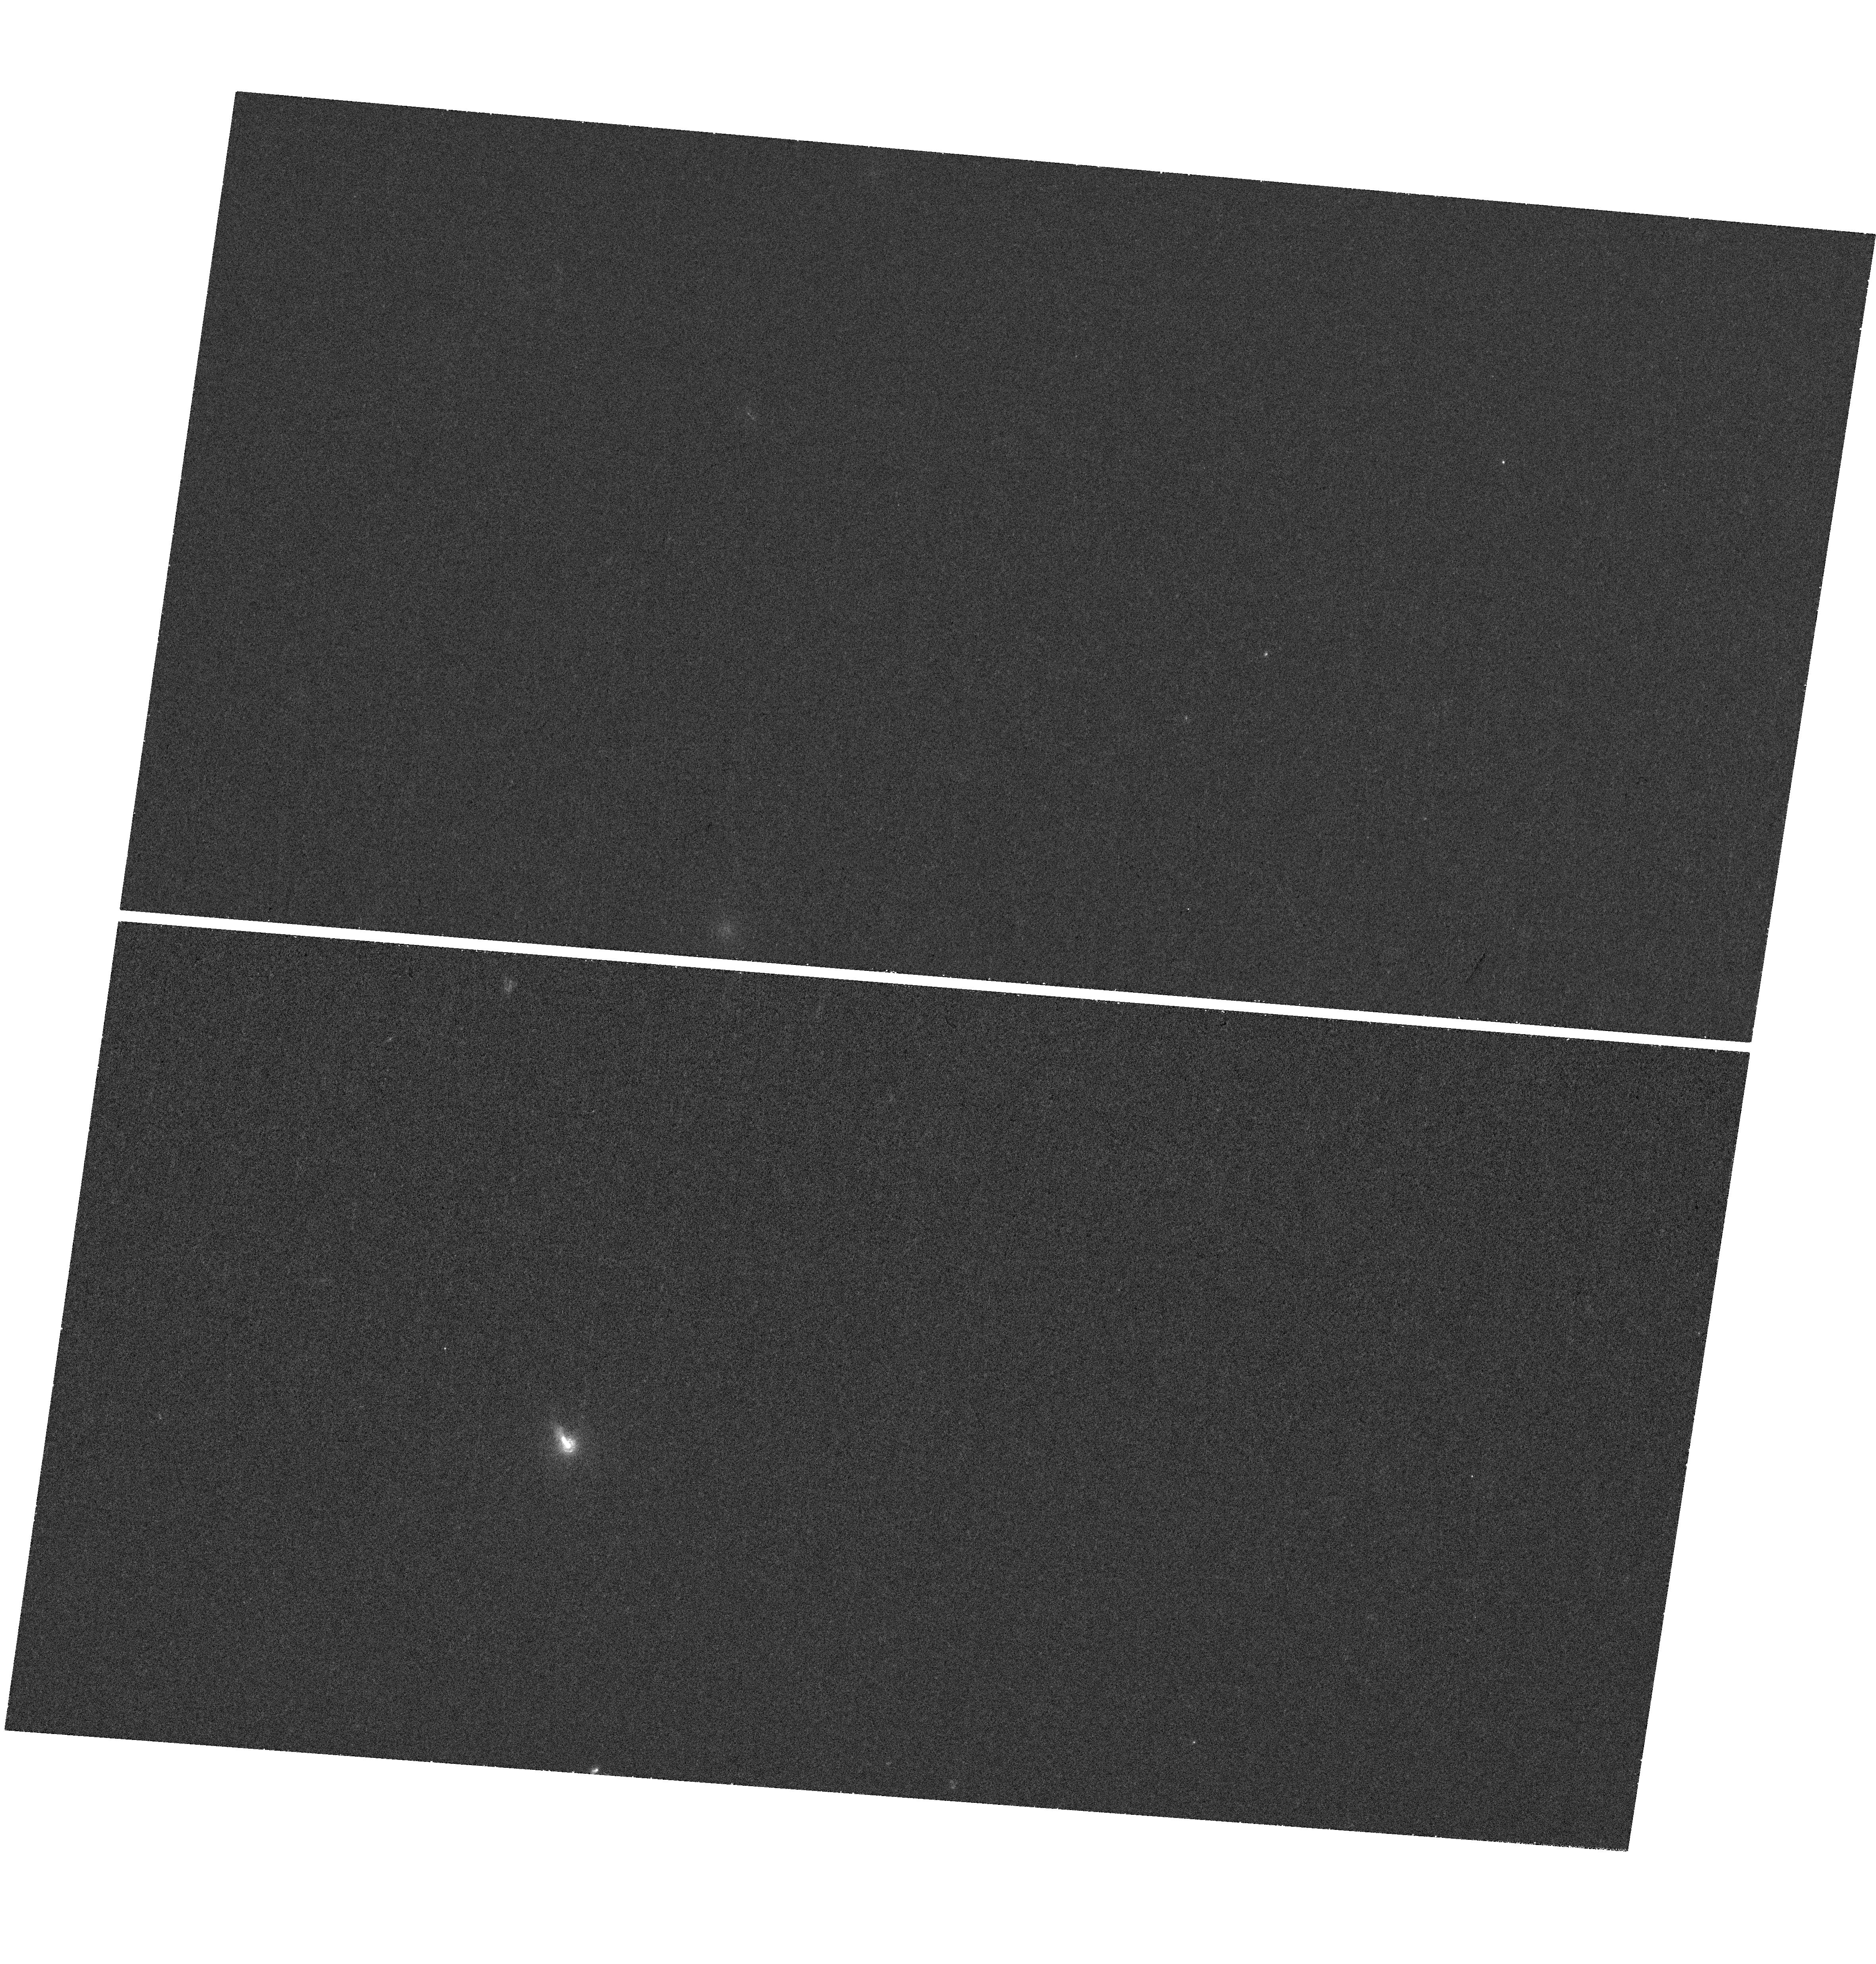
Target: 3C264. Instrument: WFC3/UVIS. Filter: F225W. Exposure: 43 min. Observation ID: hst_14159_01_wfc3_uvis_f225w_icw601

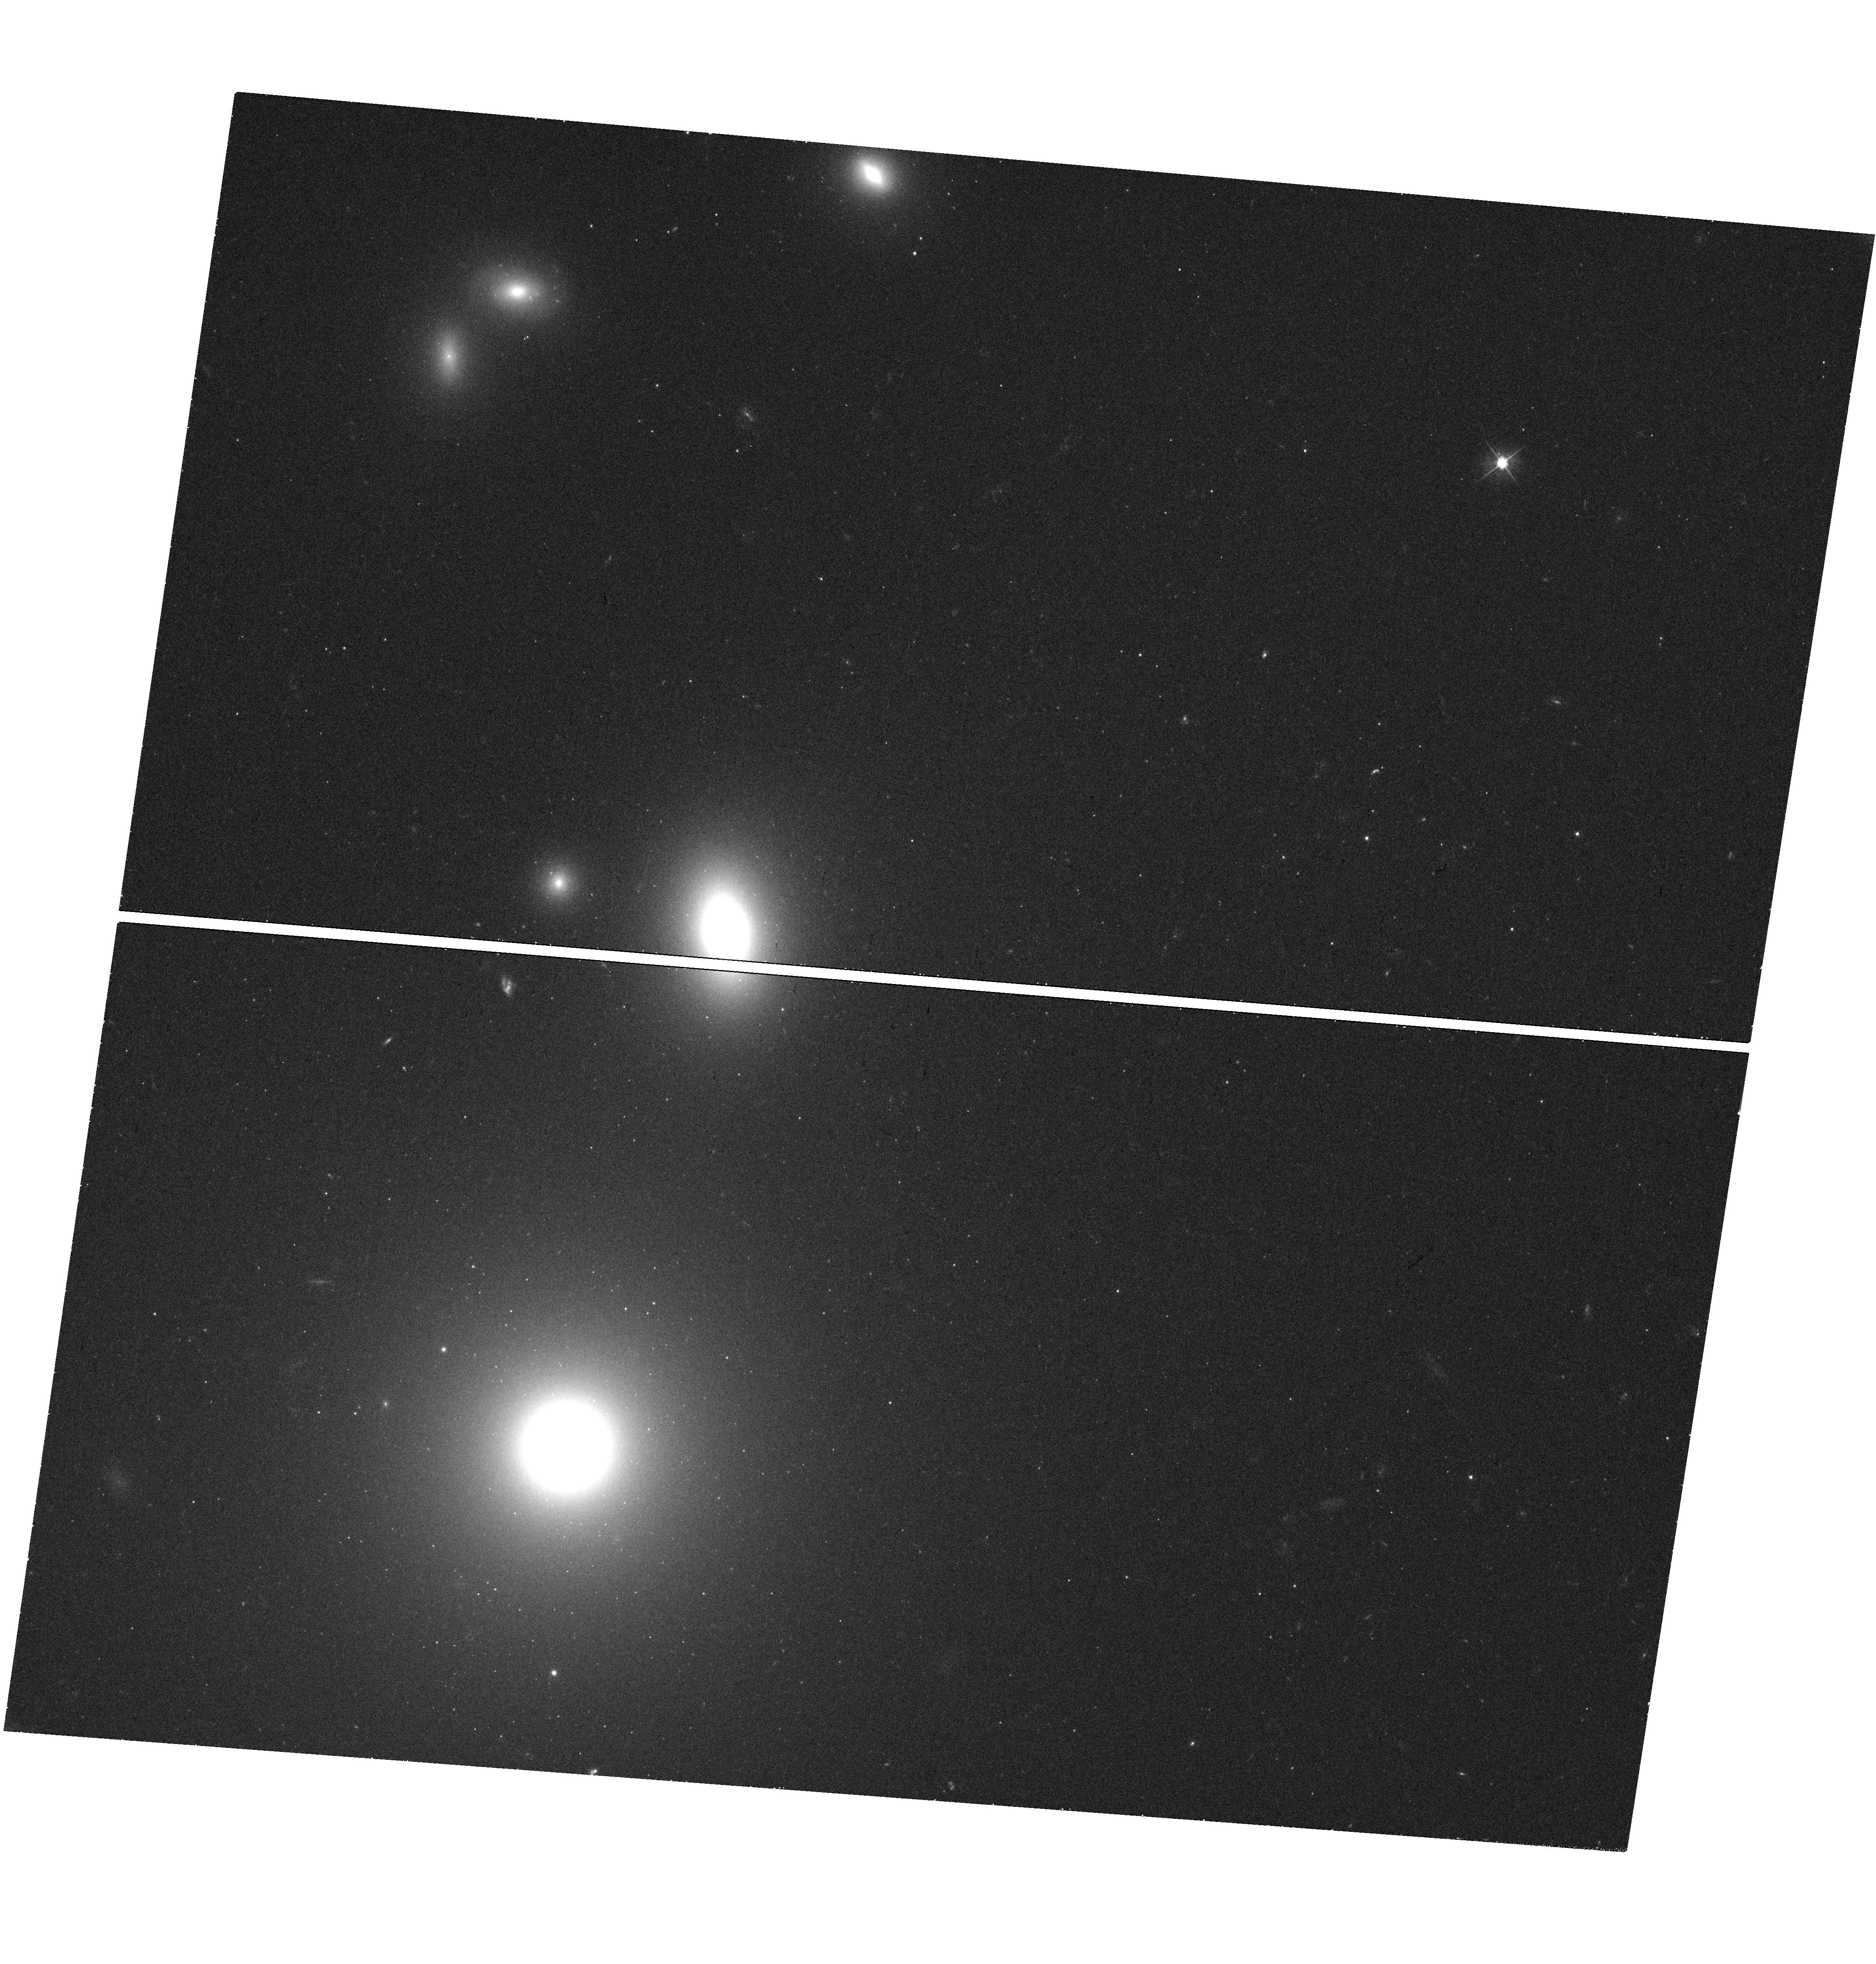
Target: 3C264. Instrument: WFC3/UVIS. Filter: F475W. Exposure: 18 min. Observation ID: hst_14159_01_wfc3_uvis_f475w_icw601

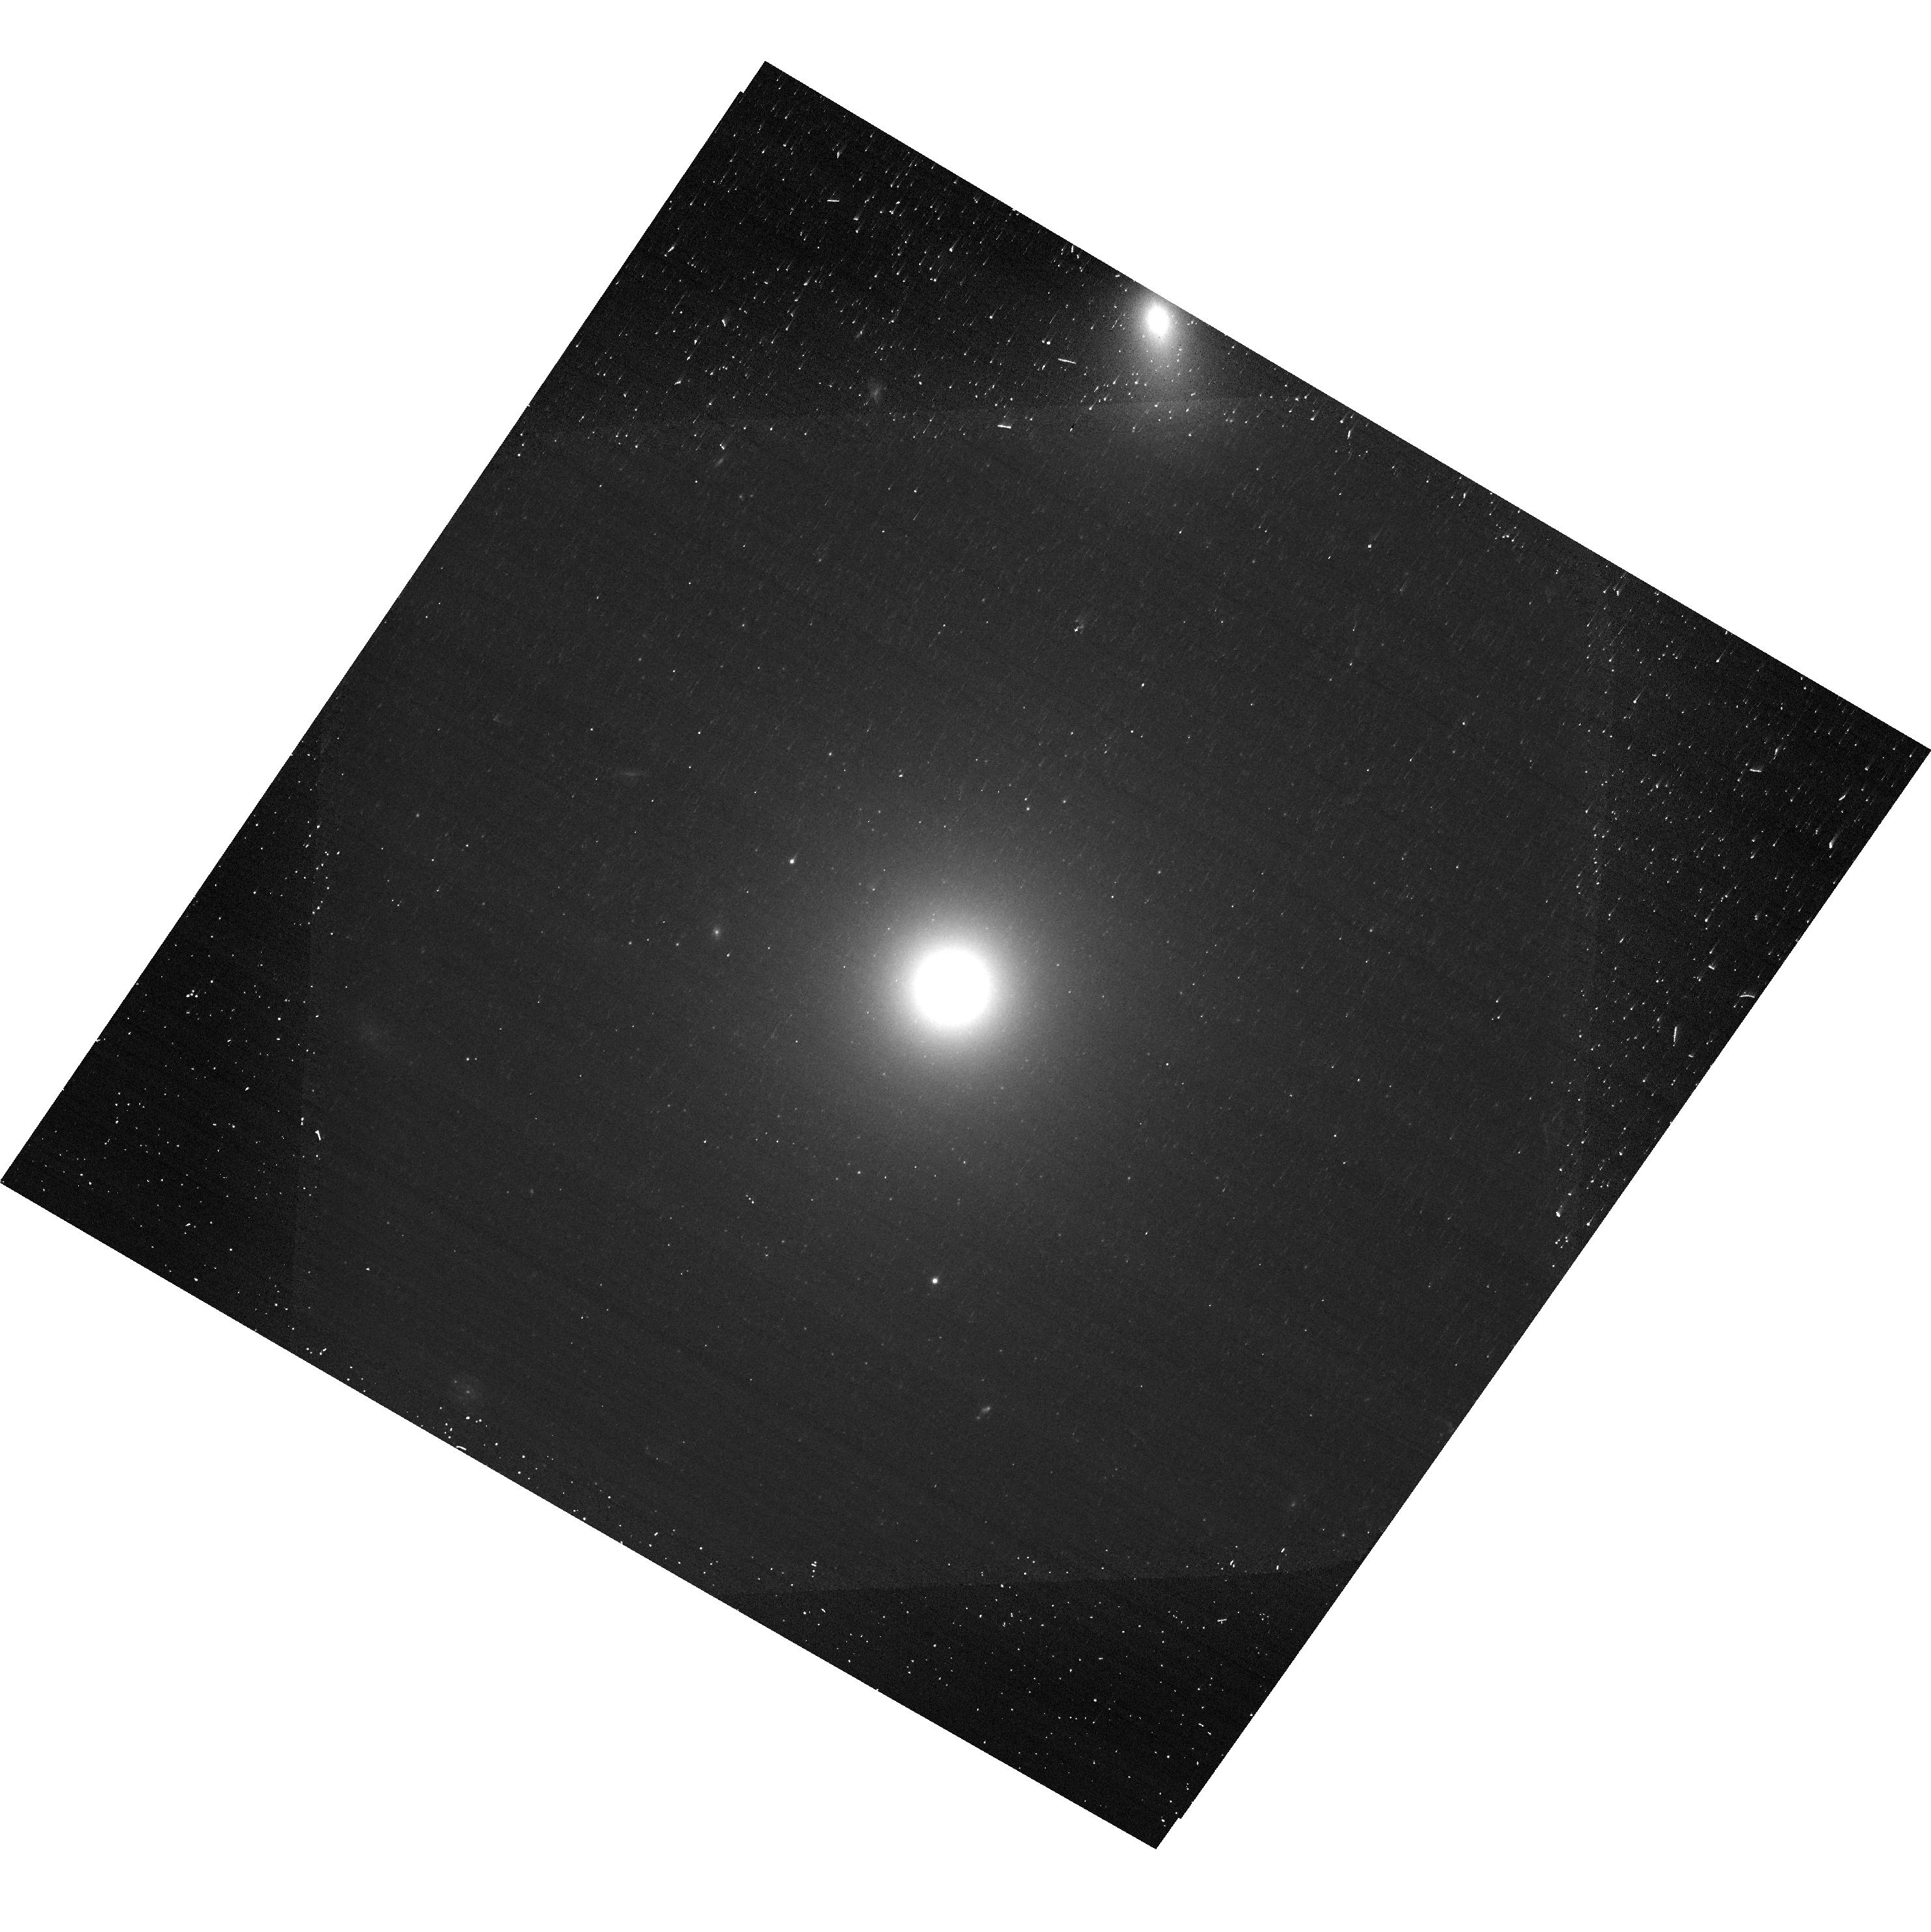
Target: 3C264. Instrument: ACS/WFC. Filter: F606W. Exposure: 8 min. Observation ID: hst_14159_02_acs_wfc_f606w-pol120v_jcw602

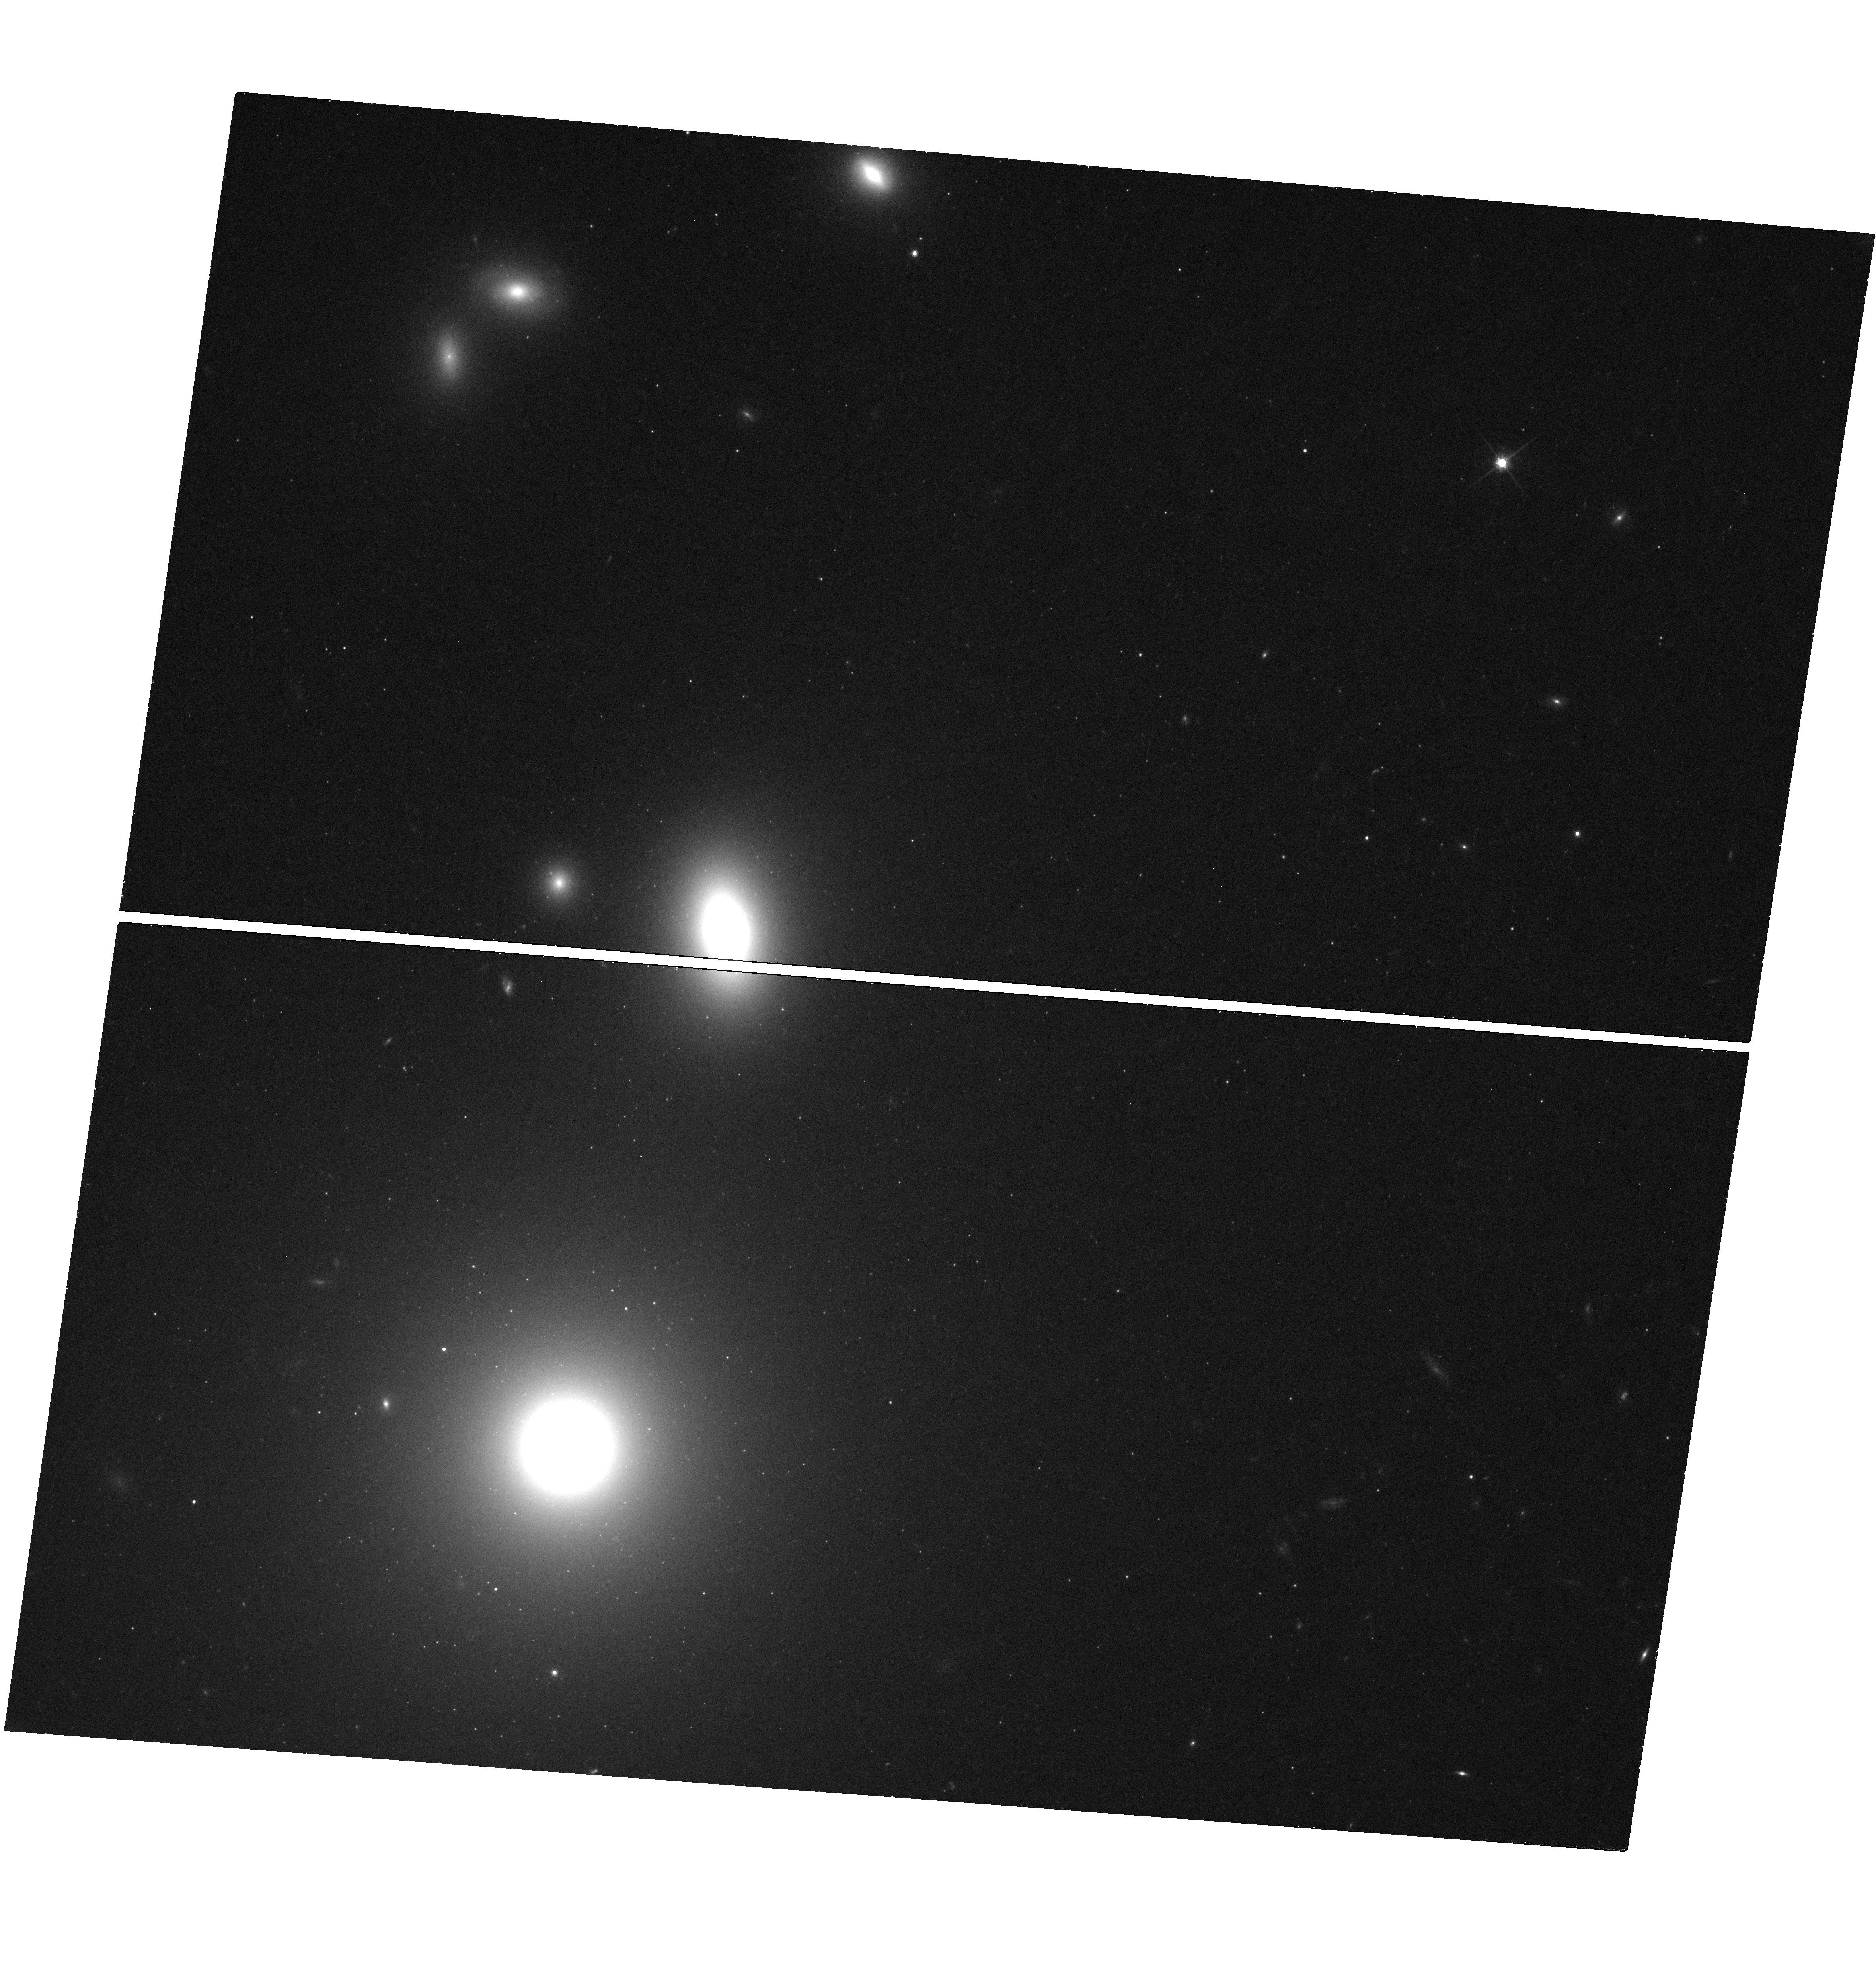
Target: 3C264. Instrument: WFC3/UVIS. Filter: F814W. Exposure: 18 min. Observation ID: hst_14159_01_wfc3_uvis_f814w_icw601

Monitoring an Internal Shock Collision in Action in 3C 264 (PI: Meyer, Eileen T)

3C264 is a nearby radio galaxy with a prominent optical jet. Recent HST observations (May 2014) have revealed not only the fastest-ever superluminal speed (on kpc scales) of 7c for knot B, but also that knot B is in the very early stages of a collision with slow-moving downstream knot C (Meyer et al. 2015, Nature). This remarkable discovery represents the first strong evidence for the "internal shock" model for particle acceleration, a mechanism proposed to explain sources as diverse as gamma-ray bursts, microquasars, and jetted AGN. While a popular theoretical framework, such a collision has never actually been observed directly in any astrophysical object. Our recent HST imaging has captured the collision in its incipient stages, thus we have a unique opportunity to monitor a major shock collision as it unfolds. We propose 2 epochs of WFC3/UVIS (near-UV, B, and I band) imaging to monitor the optical-UV spectral energy distribution for the colliding knots and continue spatial proper motion measurements of the jet over the next 2-3 years. We also request 1 orbit of polarimetry in F606W with ACS/WFC in each epoch to monitor the polarization structure in the jet for changes as a result of the collision. The collision is expected to manifest in brightening and hardening of the optical spectrum and increasing polarization over the next several years, and our observations will allow us to evaluate the applicability, efficiency and physical characterization of the internal shock mechanism.